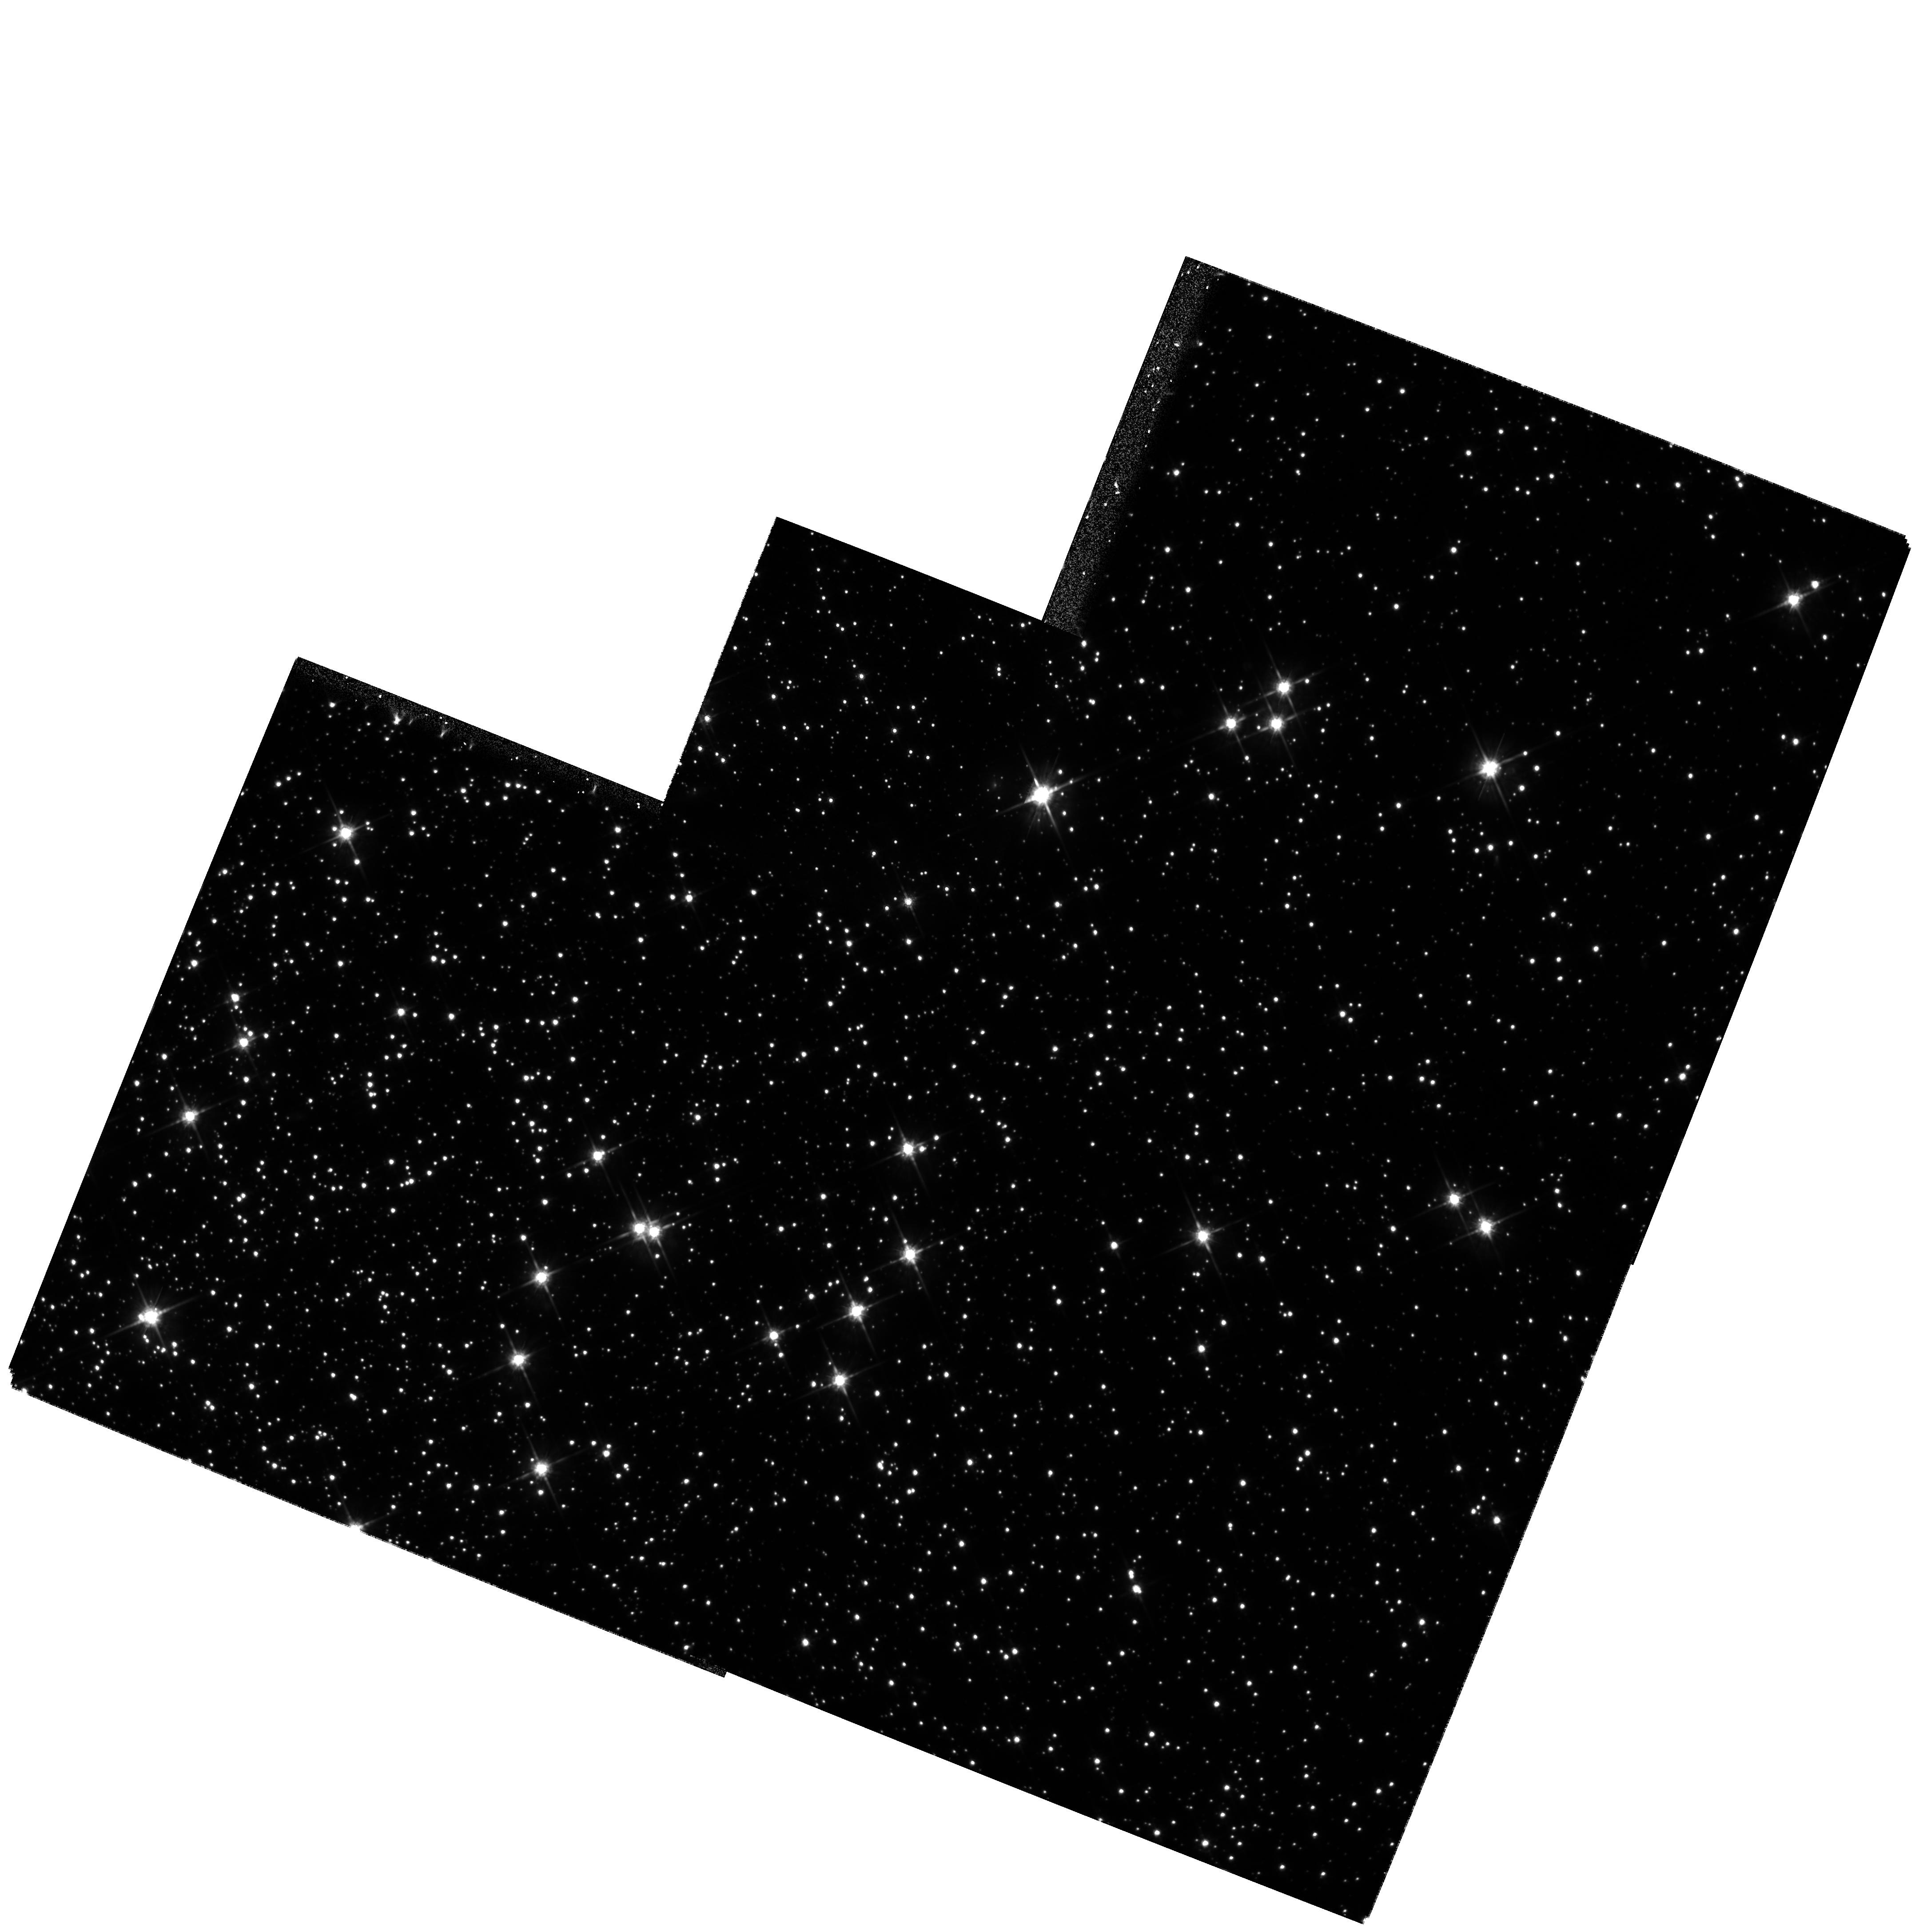
Target: NGC-104-F. Instrument: WFPC2/PC. Filter: F814W. Exposure: 1.5 h. Observation ID: hst_8160_02_wfpc2_pc_f814w_u5e402

A Proper-Motion Study of Two Fields, in the Globular Cluster 47 Tucanae (PI: King, Ivan R.)

We propose, using only 5 orbits of HST time, to carry out high-precision astrometry in two fields in the globular cluster 47 Tucanae in order to (1) measure the relative proper motions in the radial and tangential directions, for many thousands of main-sequence stars and white dwarfs, and determine the anisotropy of stellar motions as a function of stellar mass; (2) strengthen our current determination of the distance of the cluster, which depends on comparing proper motions with radial velocities; (3) extend the luminosity function of the cluster 3--4 magnitudes fainter, reaching well below 0.1\>m_\odot; (4) measure the rotation of the cluster in the plane of the sky; (5) measure the absolute proper motion of the cluster; and (6) possibly measure the proper motion of the Small Magellanic Cloud.